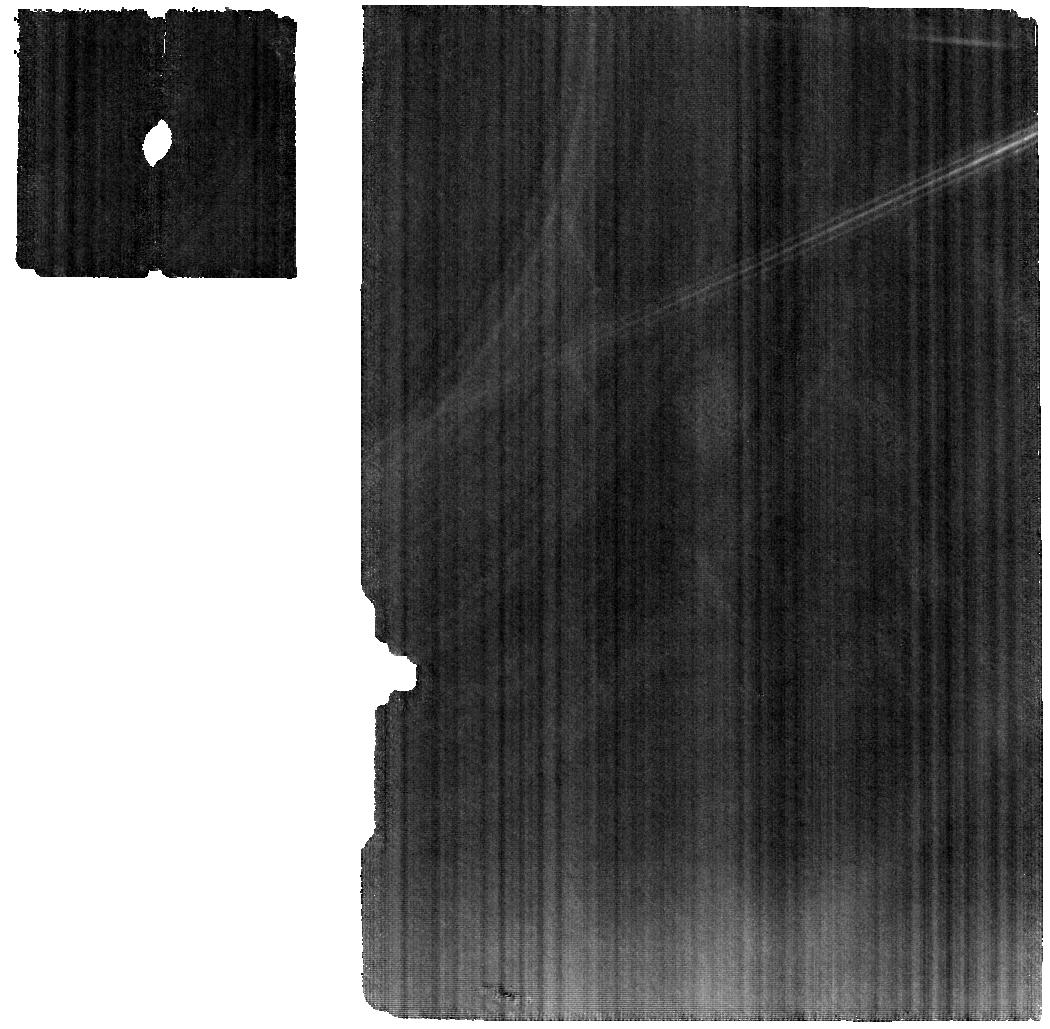
Target: 824ANASTASIA. Instrument: MIRI. Filter: F1000W. Exposure: 26 min. Observation ID: jw02361-o004_t002_miri_f1000w

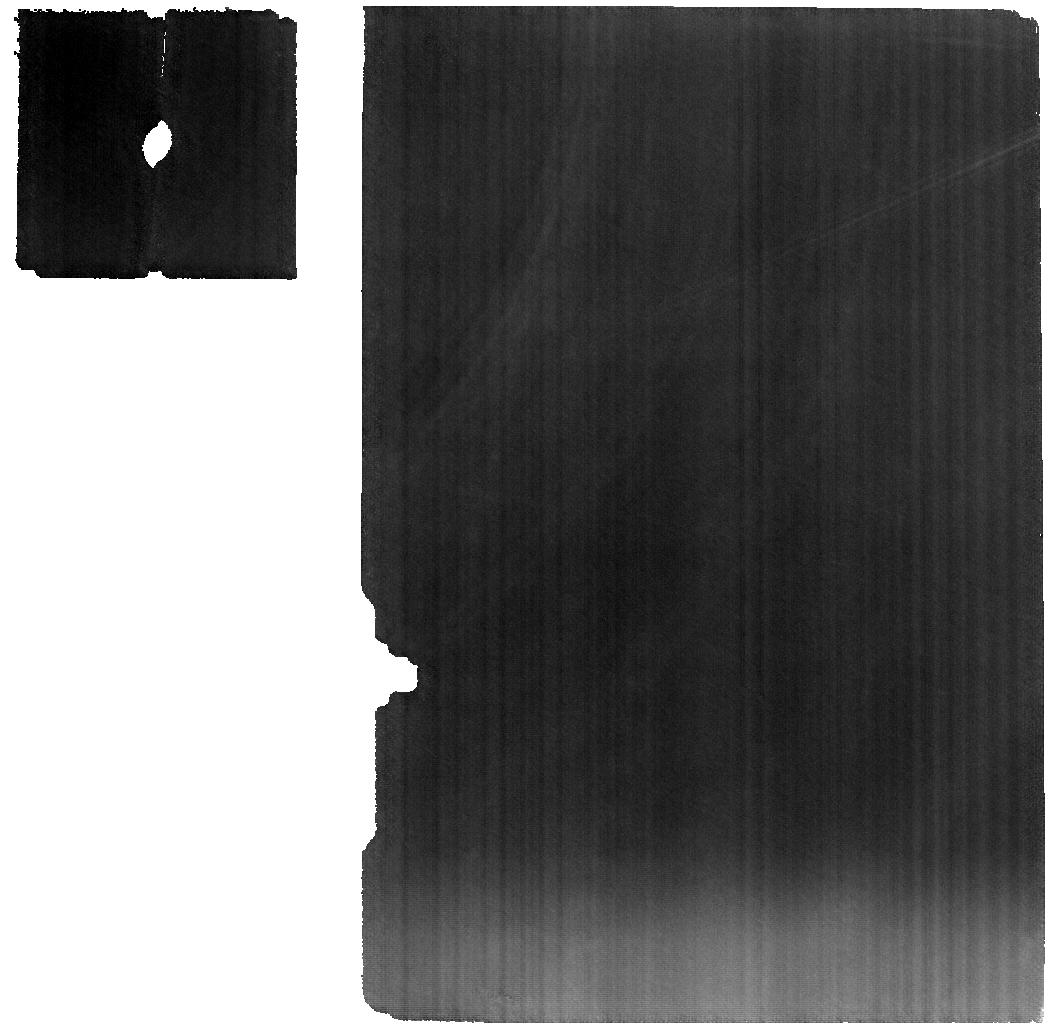
Target: 2085HENAN. Instrument: MIRI. Filter: F1000W. Exposure: 59 min. Observation ID: jw02361-o001_t001_miri_f1000w

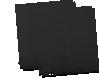
Target: 458HERCYNIA. Instrument: MIRI. Filter: F1000W. Exposure: 2.2 h. Observation ID: jw02361-o005_t006_miri_f1000w-sub64

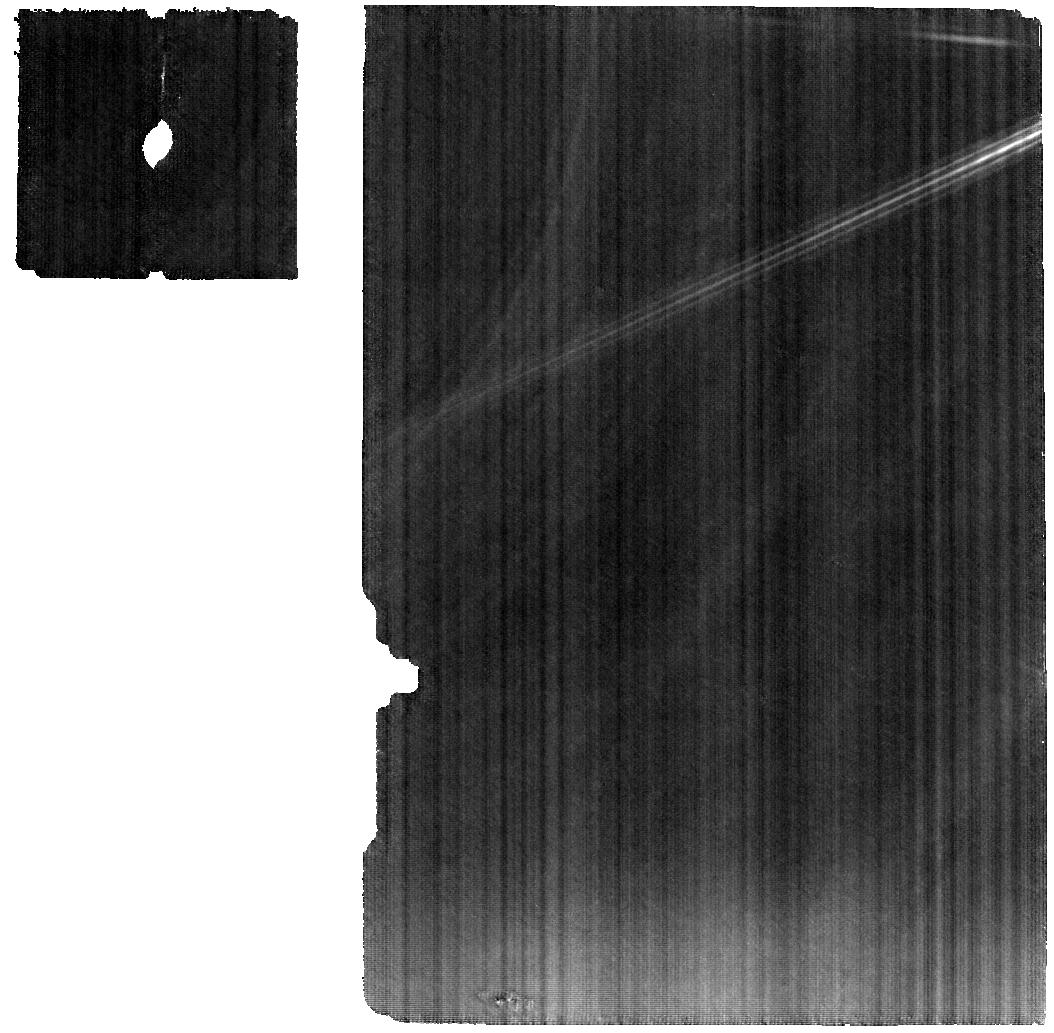
Target: 1372HAREMARI. Instrument: MIRI. Filter: F1000W. Exposure: 53 min. Observation ID: jw02361-o006_t007_miri_f1000w

Are L-type asteroids ancient reservoirs for the earliest Solar System solids? (PI: de Kleer, Katherine)

Spectroscopic and polarimetric studies of a subset of the L-type asteroids has indicated that these objects may contain ~30% calcium-aluminum inclusions (CAIs), the first solids to condense out of the disk during the Solar System’s formation. This is a surprising result because even the most CAI-abundant meteorites contain only 3-5% of these inclusions. High CAI content is considered to be indicator of ancient origin, and the confirmation of the CAI abundance in these asteroids would make them plausibly the most ancient objects in the Solar System. In addition, their existence has important implications for the timing of events in the Solar System’s early history and the origins of the Solar System’s raw materials. The spinel that is a major constituent of CAIs has prominent spectral signatures in the mid-IR, and mid-IR spectroscopy would readily detect this material and robustly differentiate high-CAI bodies from other candidate asteroid compositions. We propose to observe a set of L-type asteroids with high apparent CAI content in order to confirm or refute the high-CAI hypothesis, and to constrain the disk formation region and thermal/aqueous alteration histories of these unusual objects.